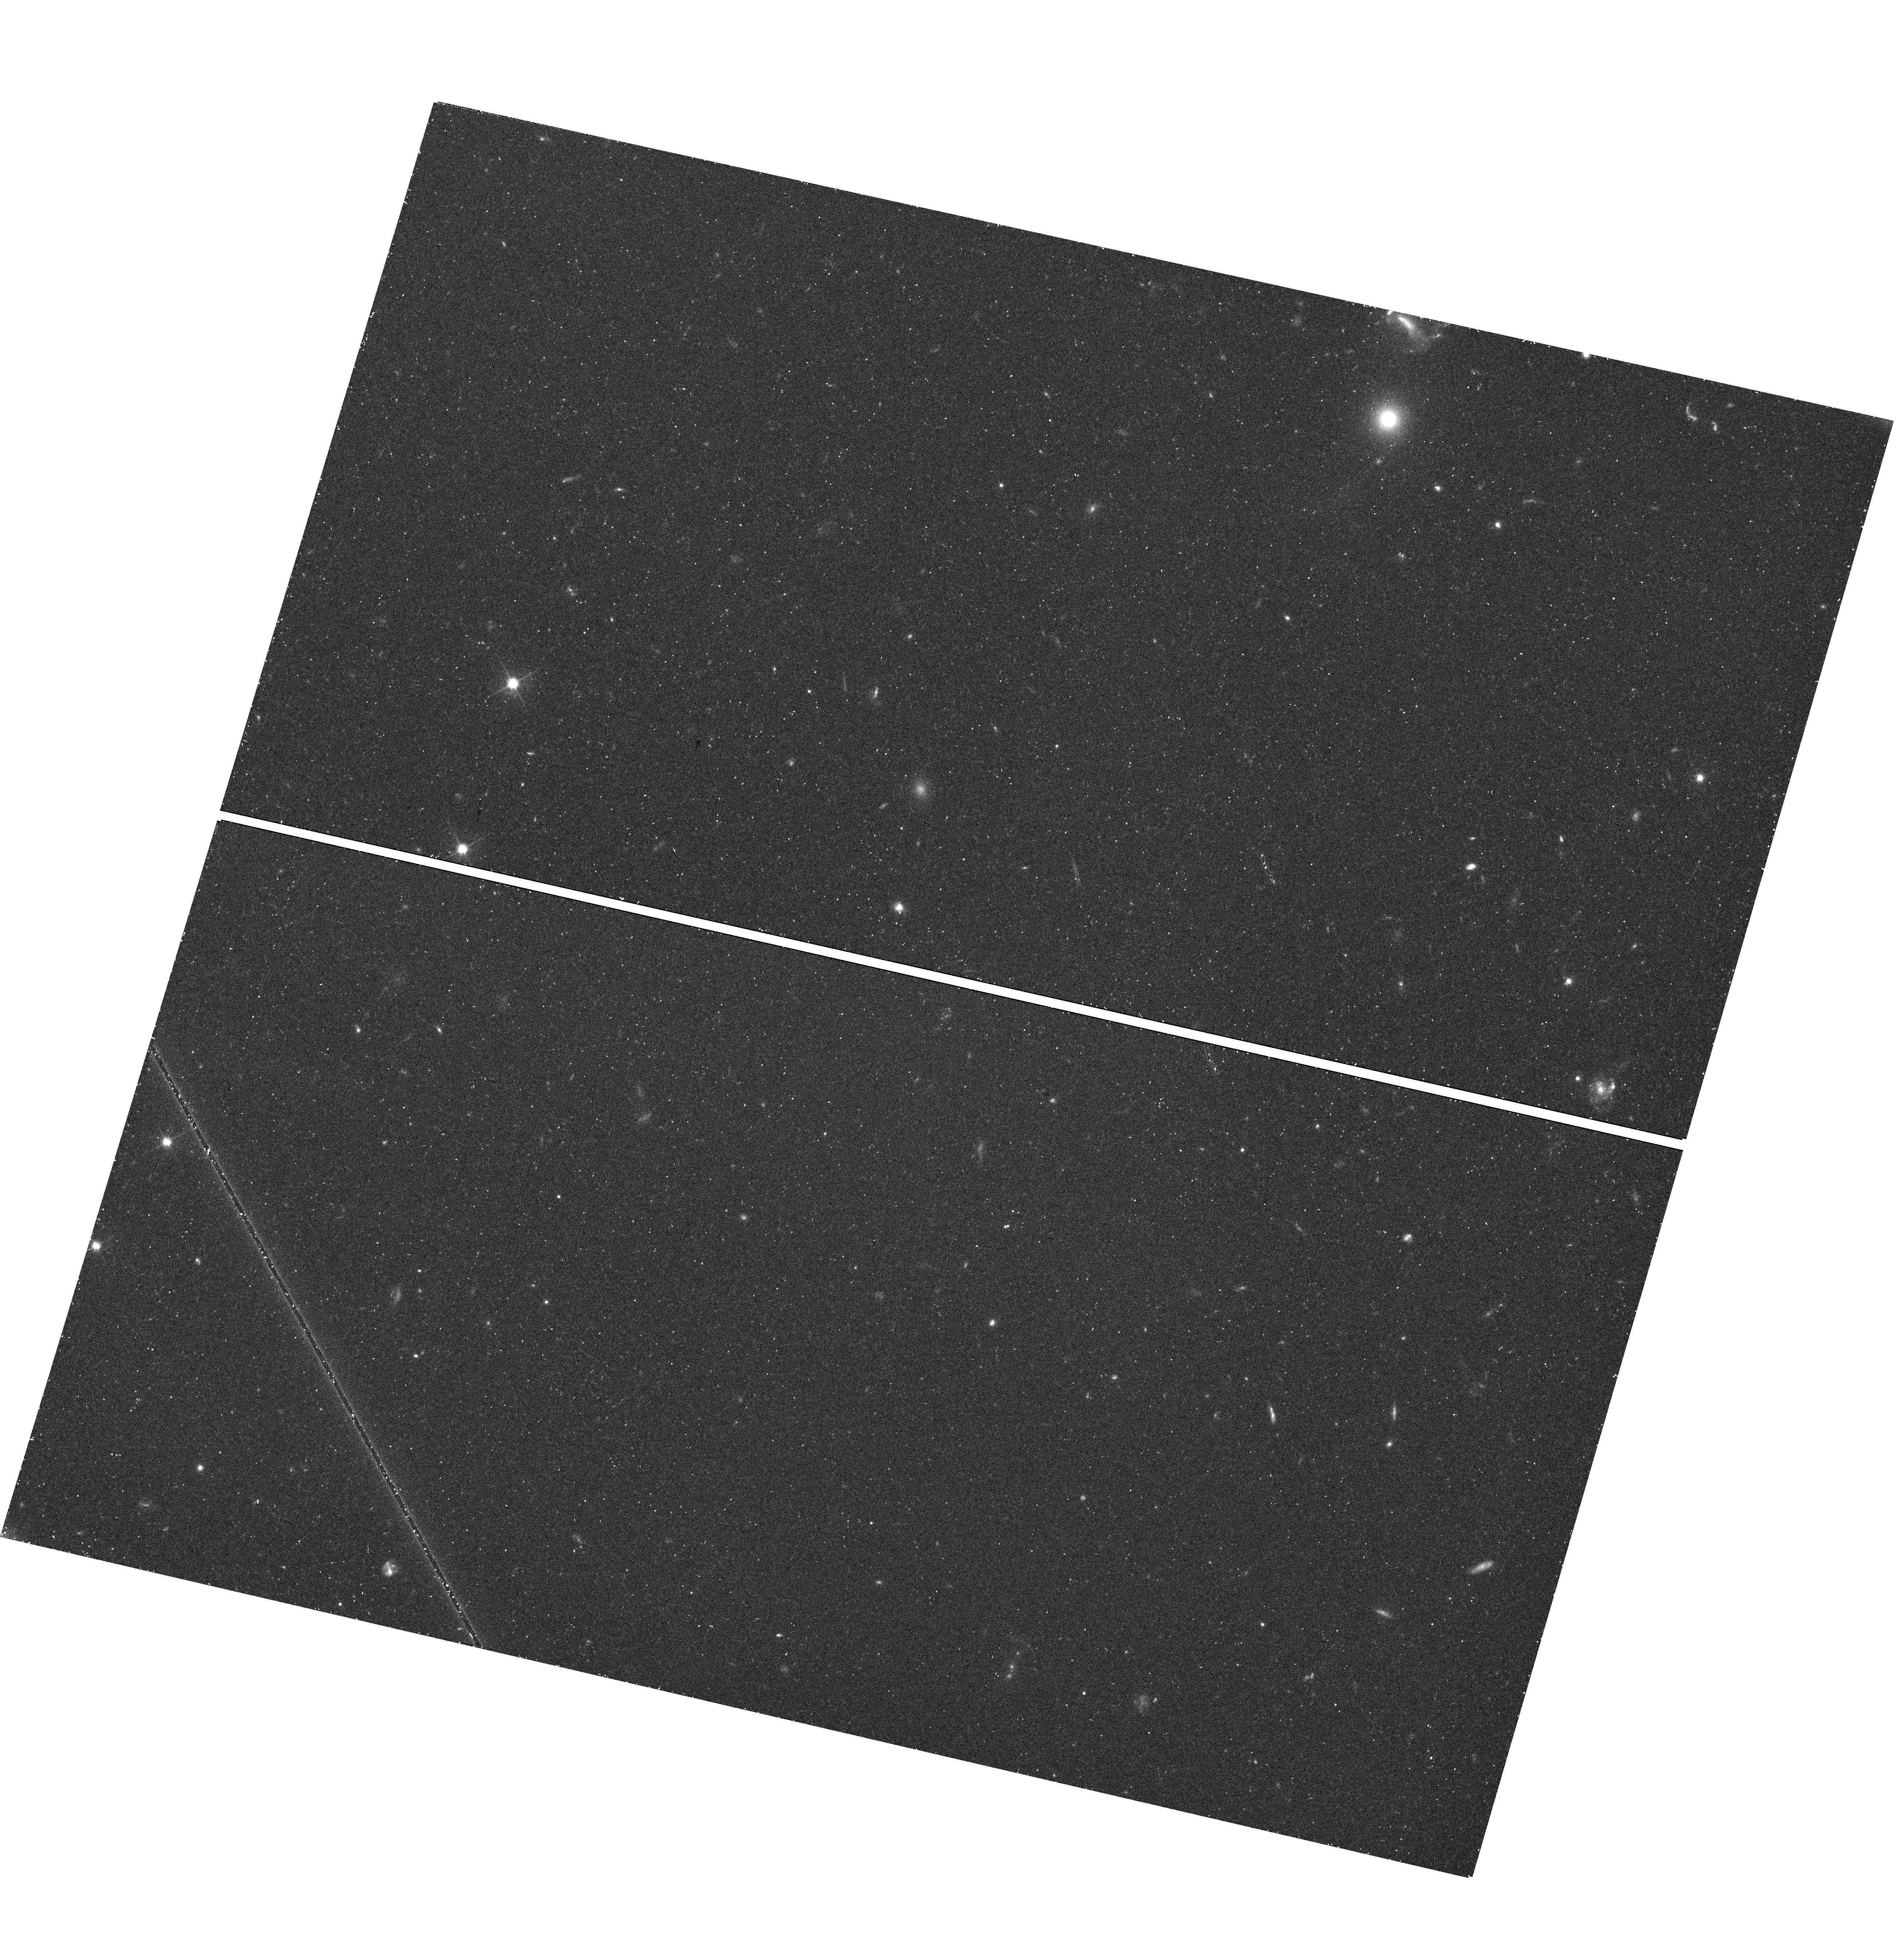
Target: ORPHAN-STREAM-FIELD1
Instrument: WFC3/UVIS
Filter: F606W
Exposure: 28 min
Observation ID: hst_13443_02_wfc3_uvis_f606w_ic7v02

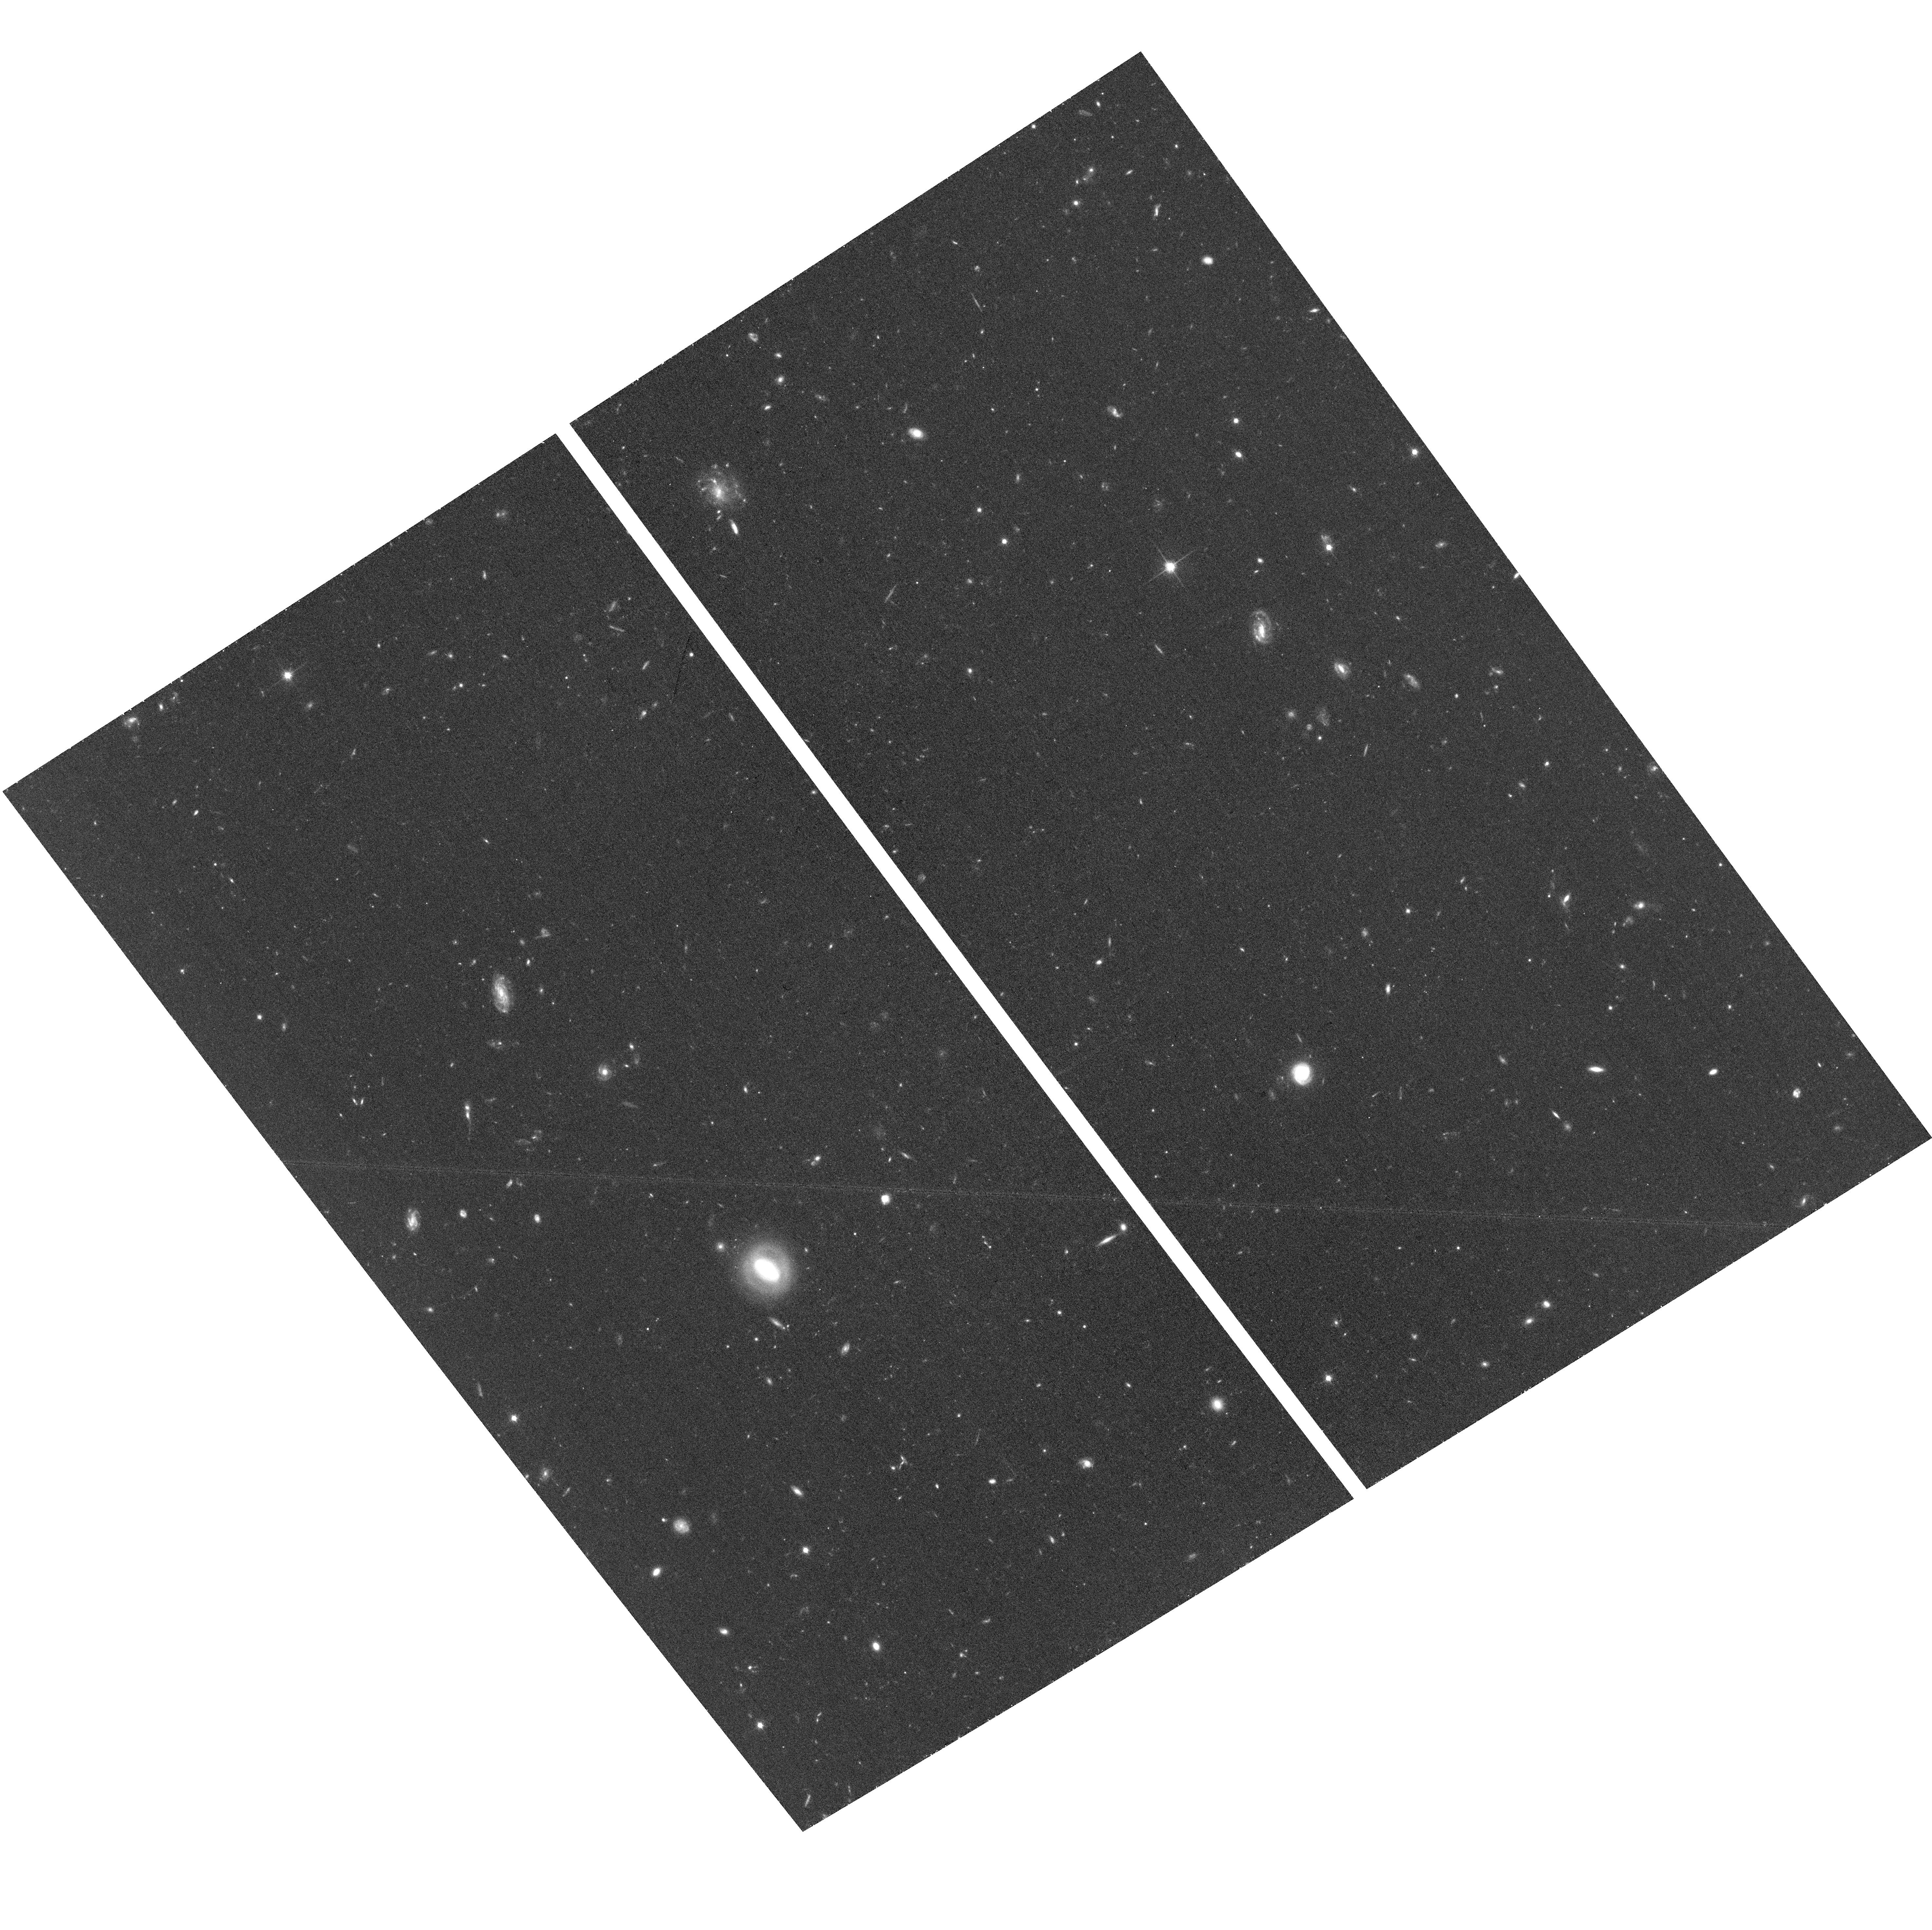
Target: ORPHAN-STREAM-FIELD4
Instrument: ACS/WFC
Filter: F814W
Exposure: 39 min
Observation ID: hst_13443_08_acs_wfc_f814w_jc7v08

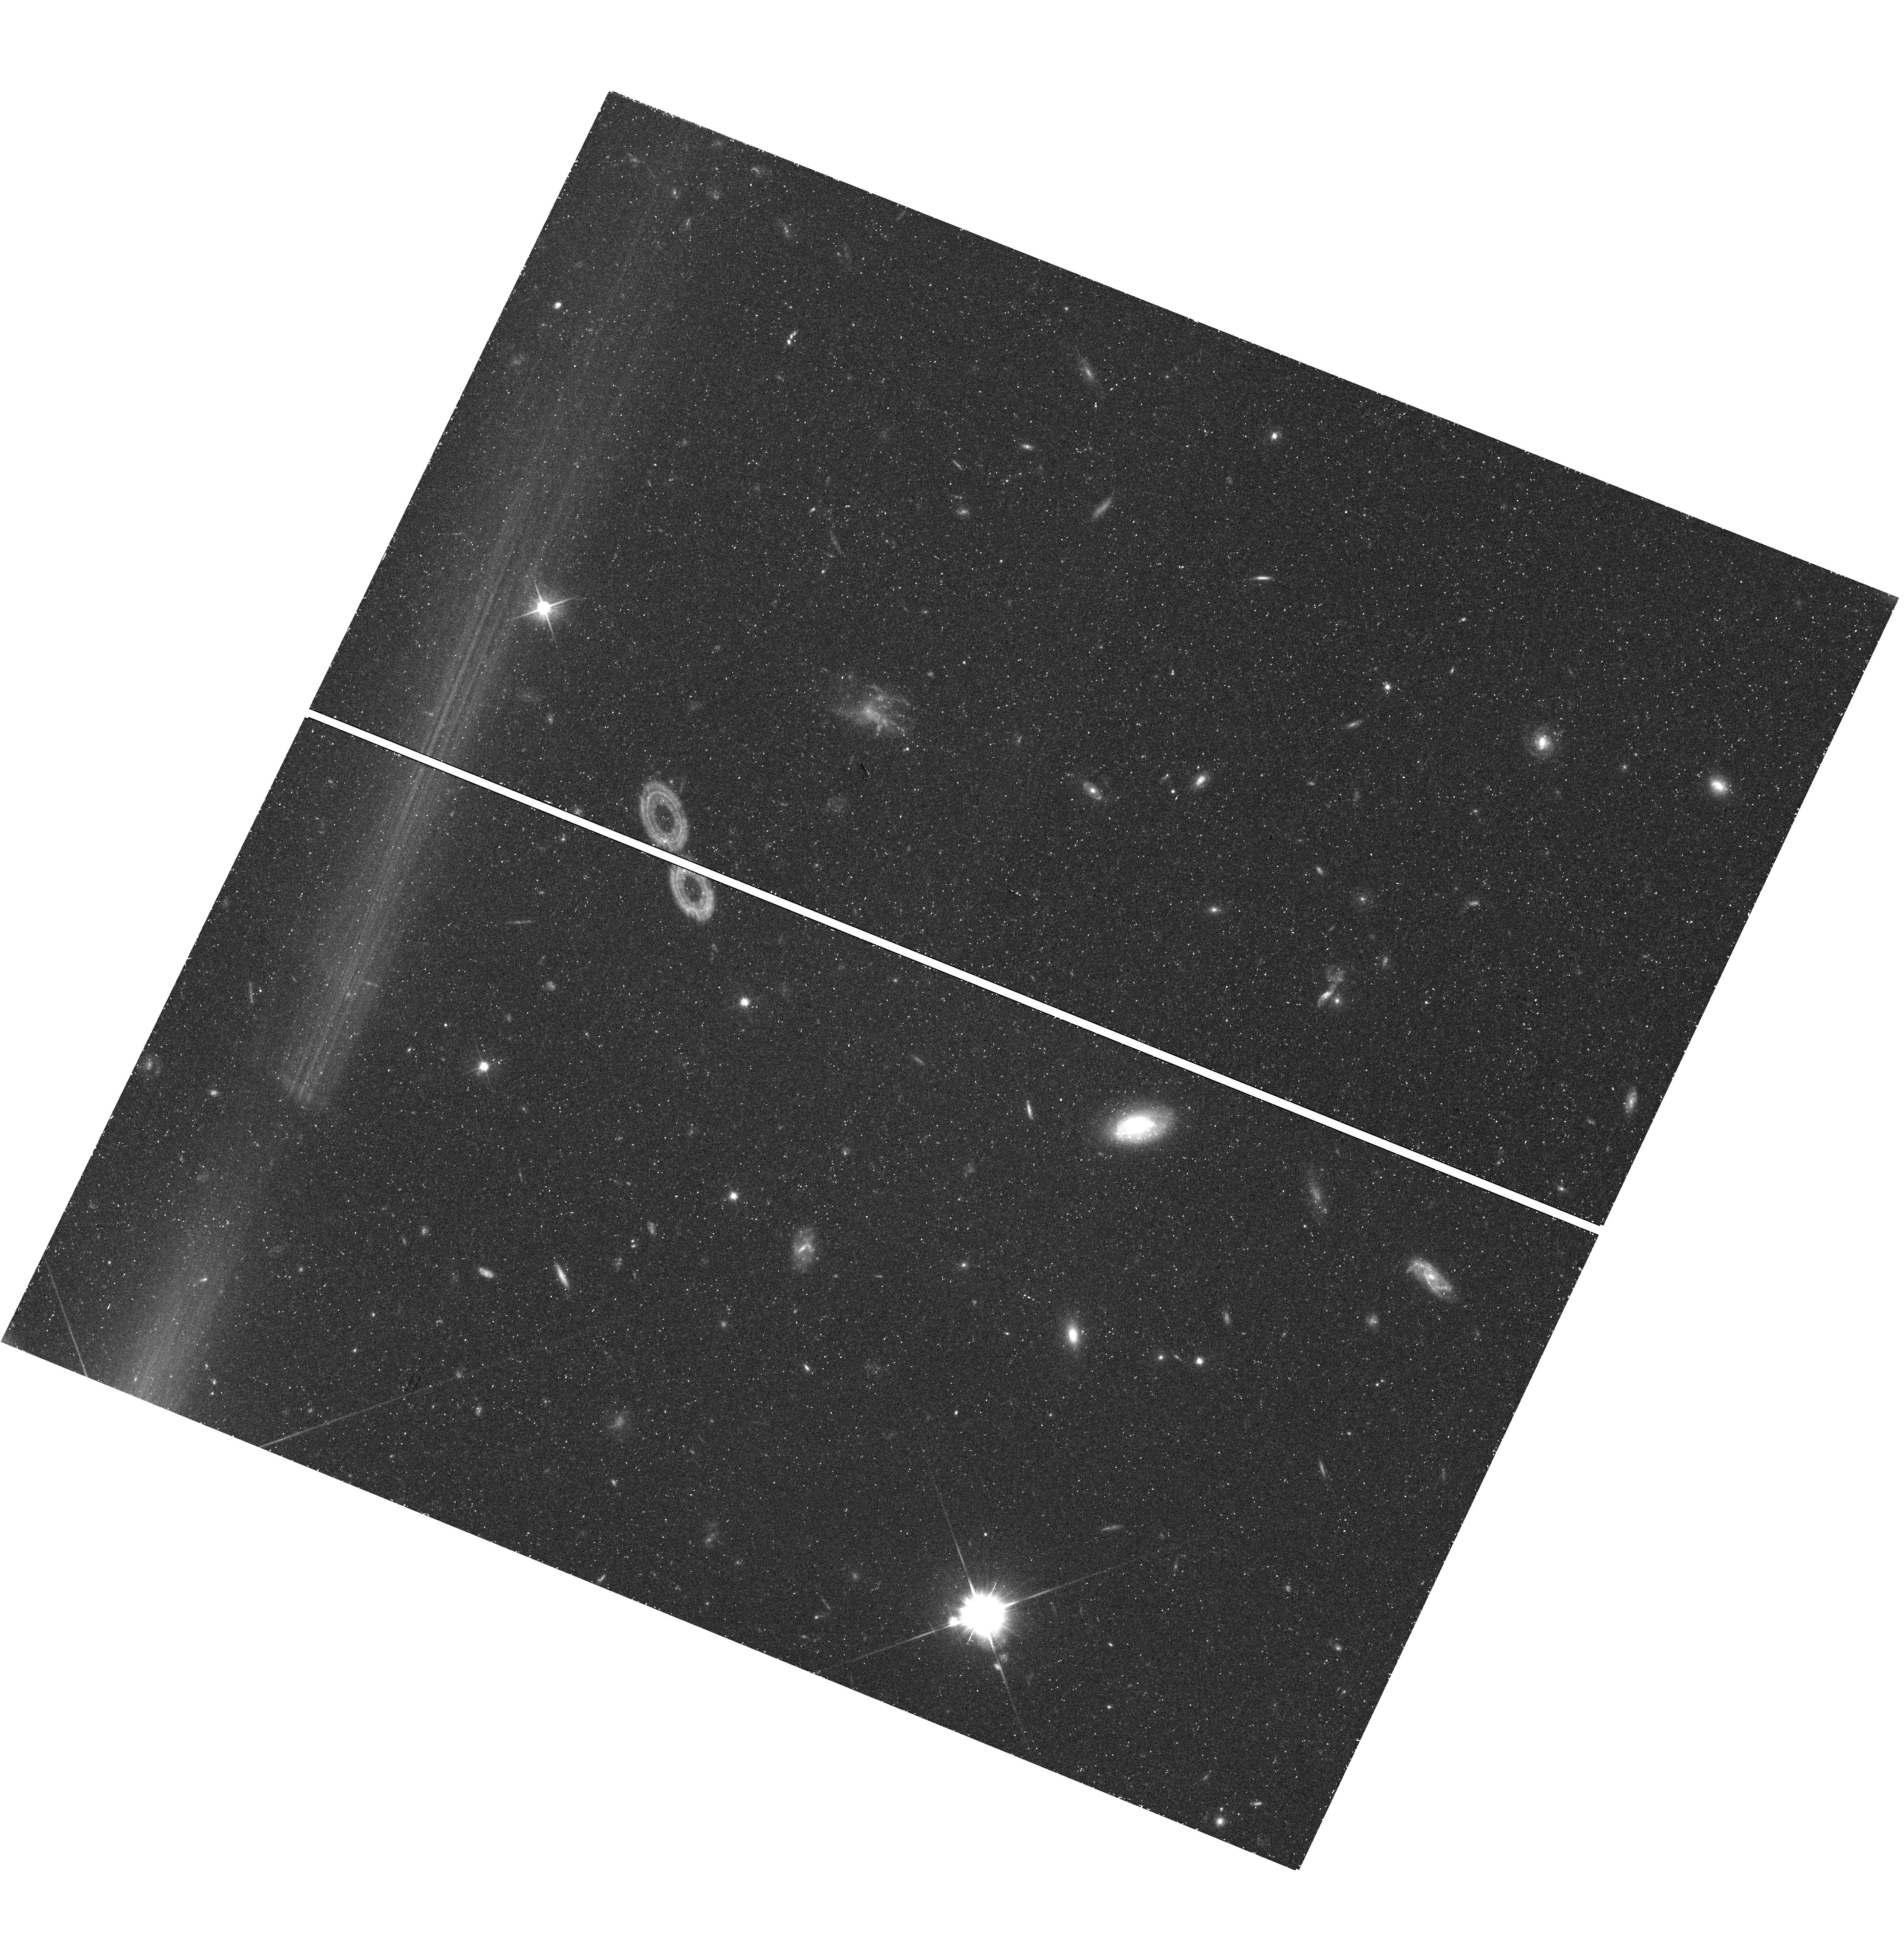
Target: ORPHAN-STREAM-FIELD2
Instrument: WFC3/UVIS
Filter: F606W
Exposure: 28 min
Observation ID: hst_13443_04_wfc3_uvis_f606w_ic7v04

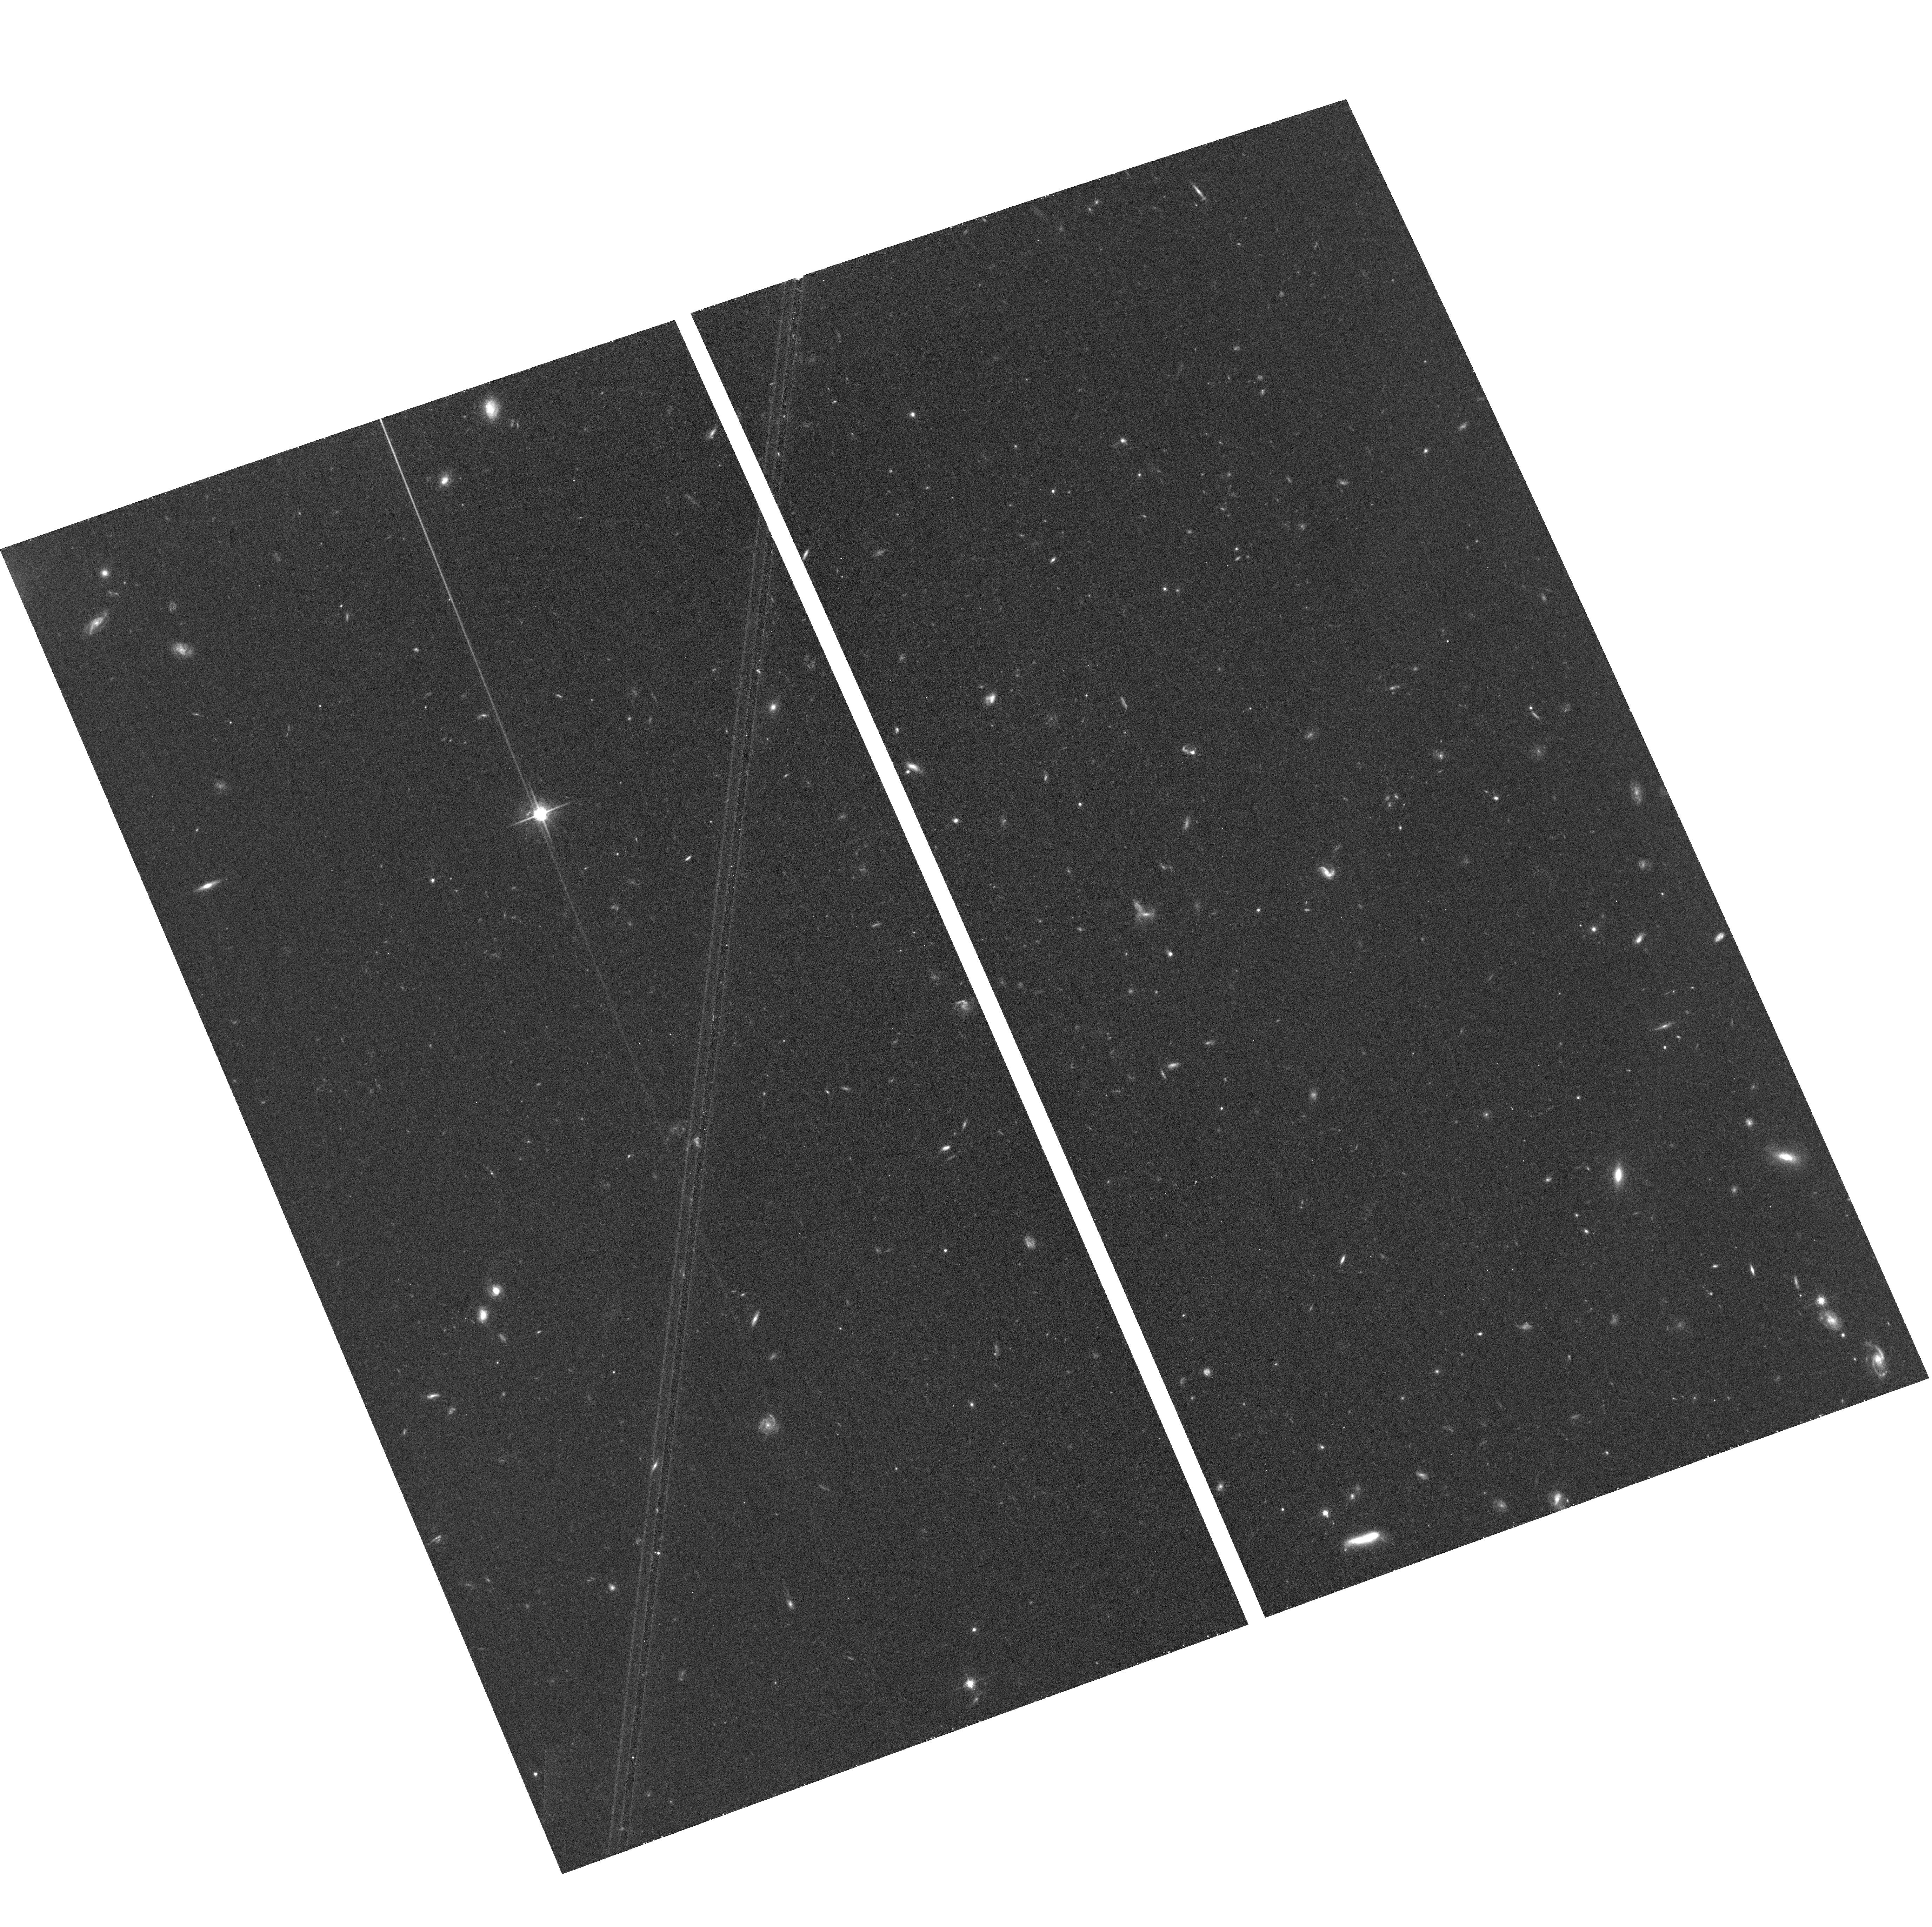
Target: ORPHAN-STREAM-FIELD3
Instrument: ACS/WFC
Filter: F775W
Exposure: 38 min
Observation ID: hst_13443_06_acs_wfc_f775w_jc7v06

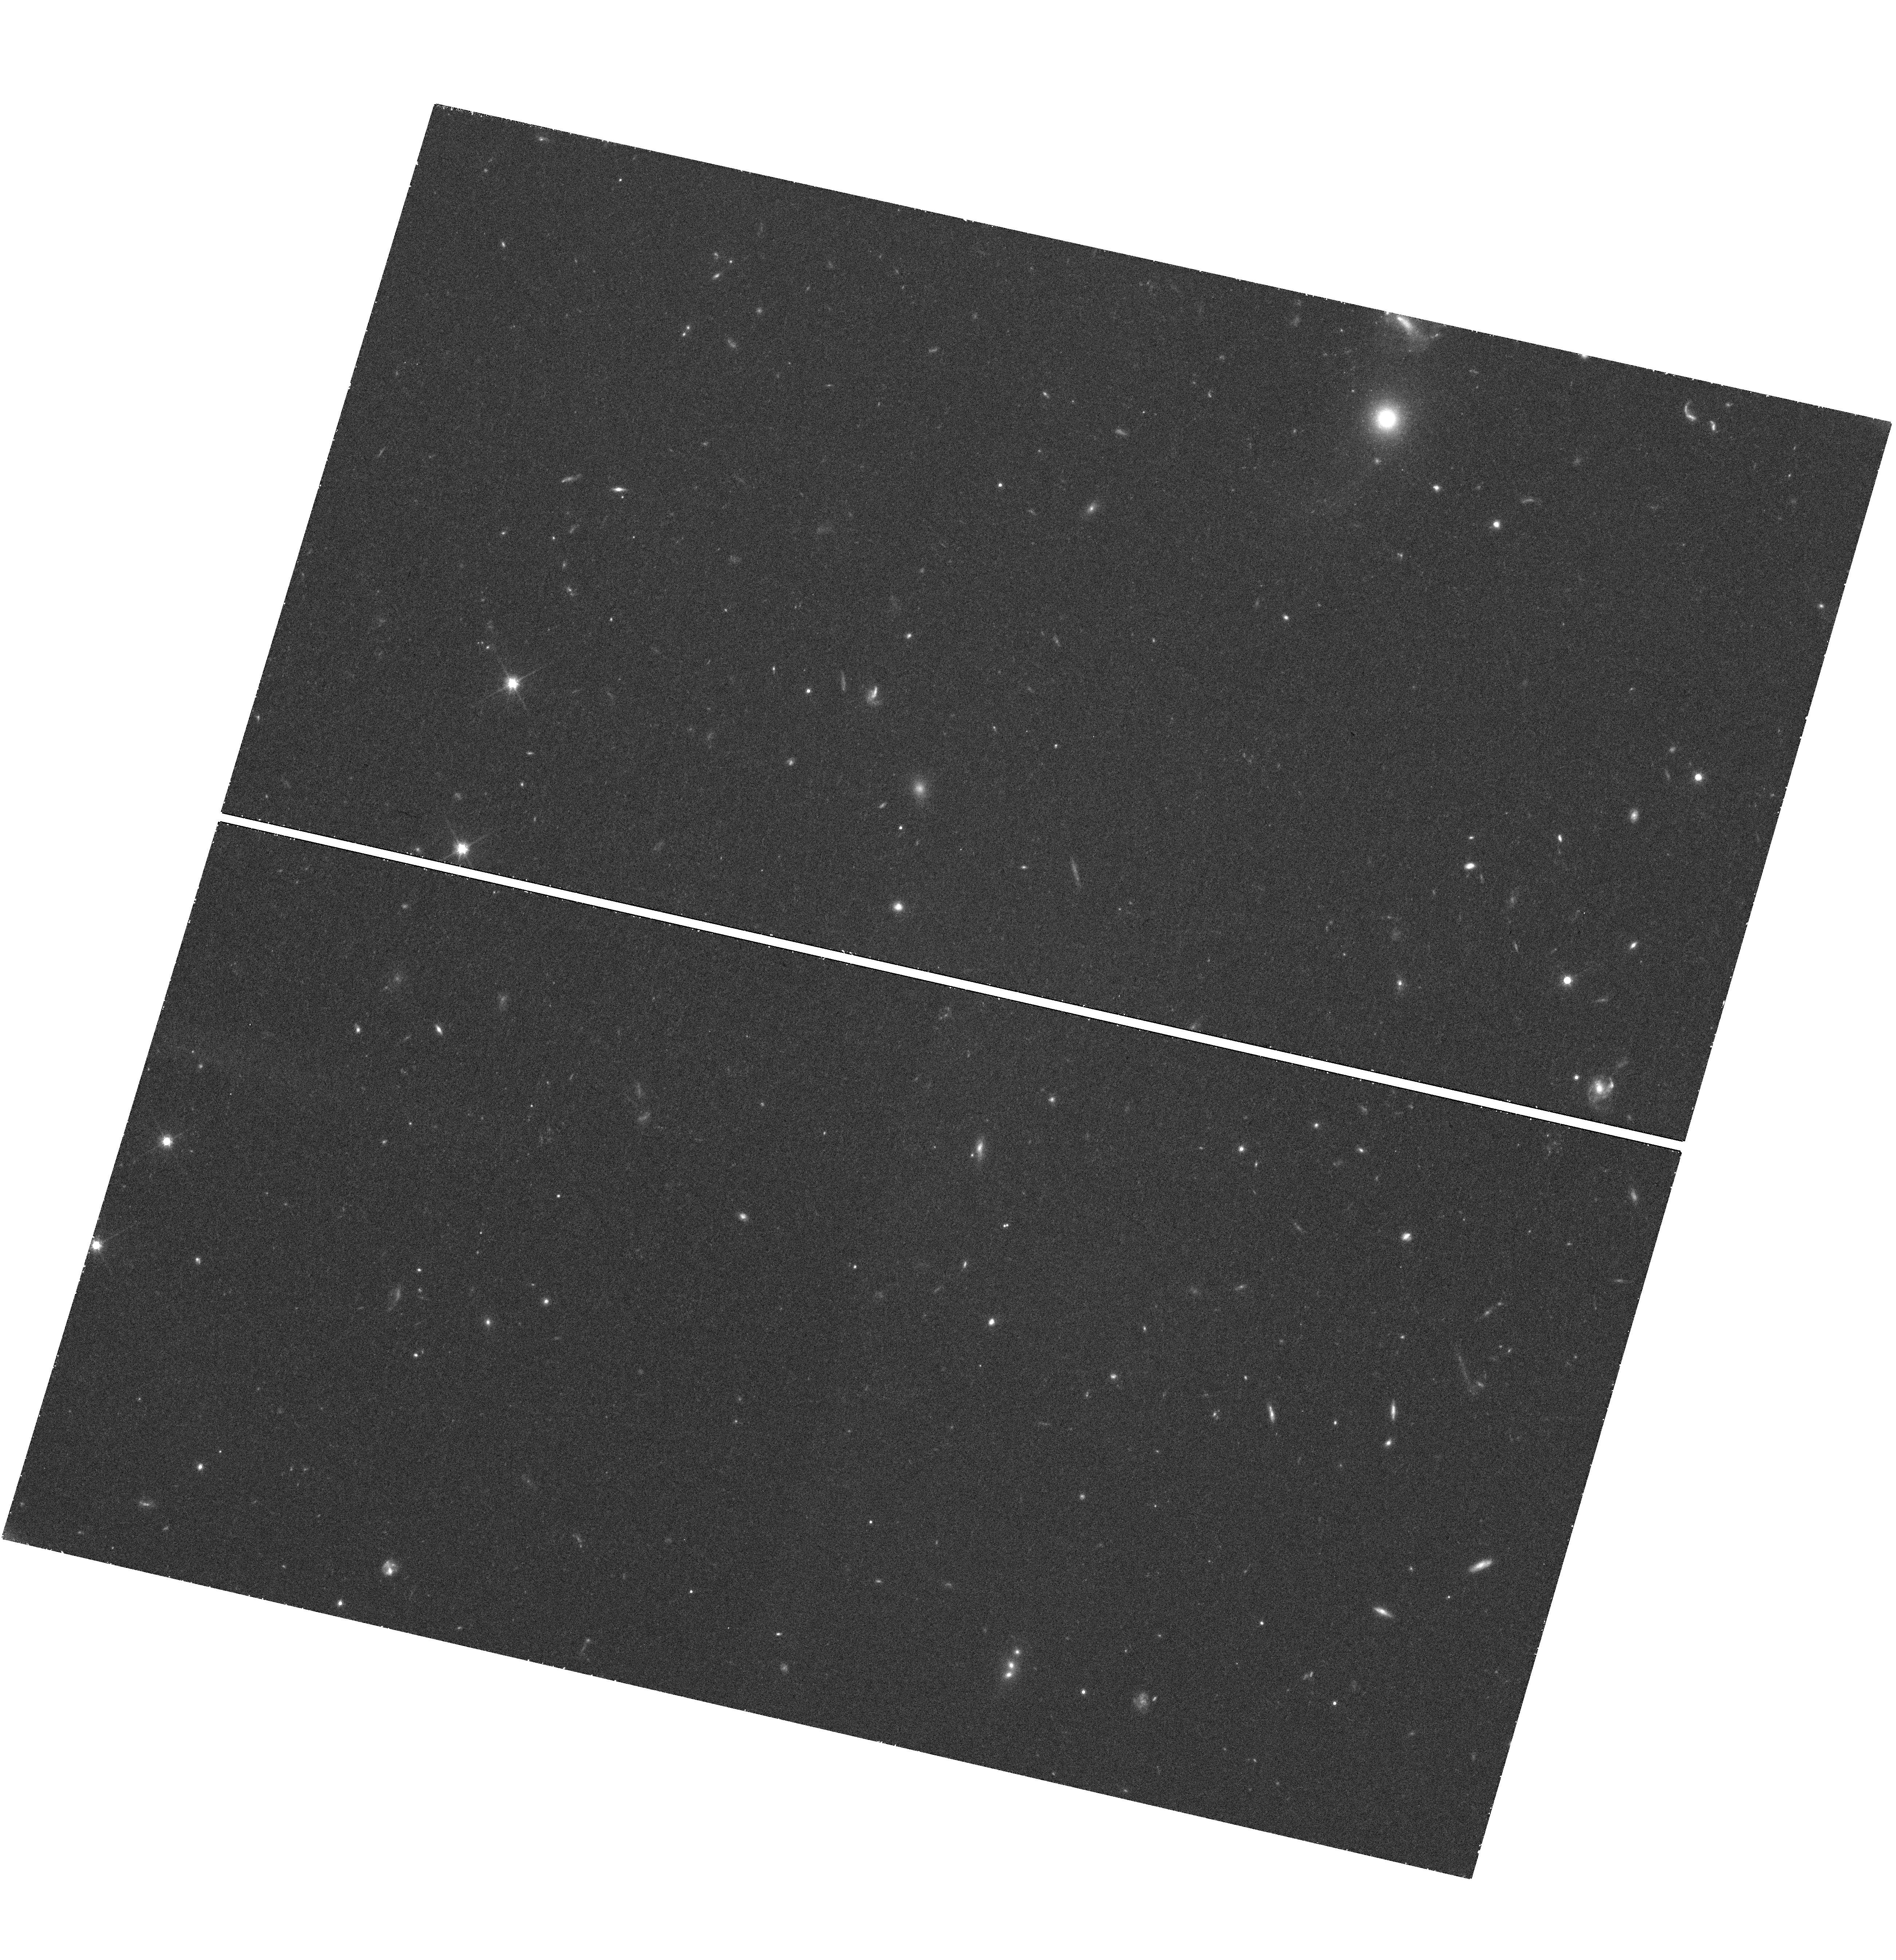
Target: ORPHAN-STREAM-FIELD1
Instrument: WFC3/UVIS
Filter: F814W
Exposure: 55 min
Observation ID: hst_13443_01_wfc3_uvis_f814w_ic7v01

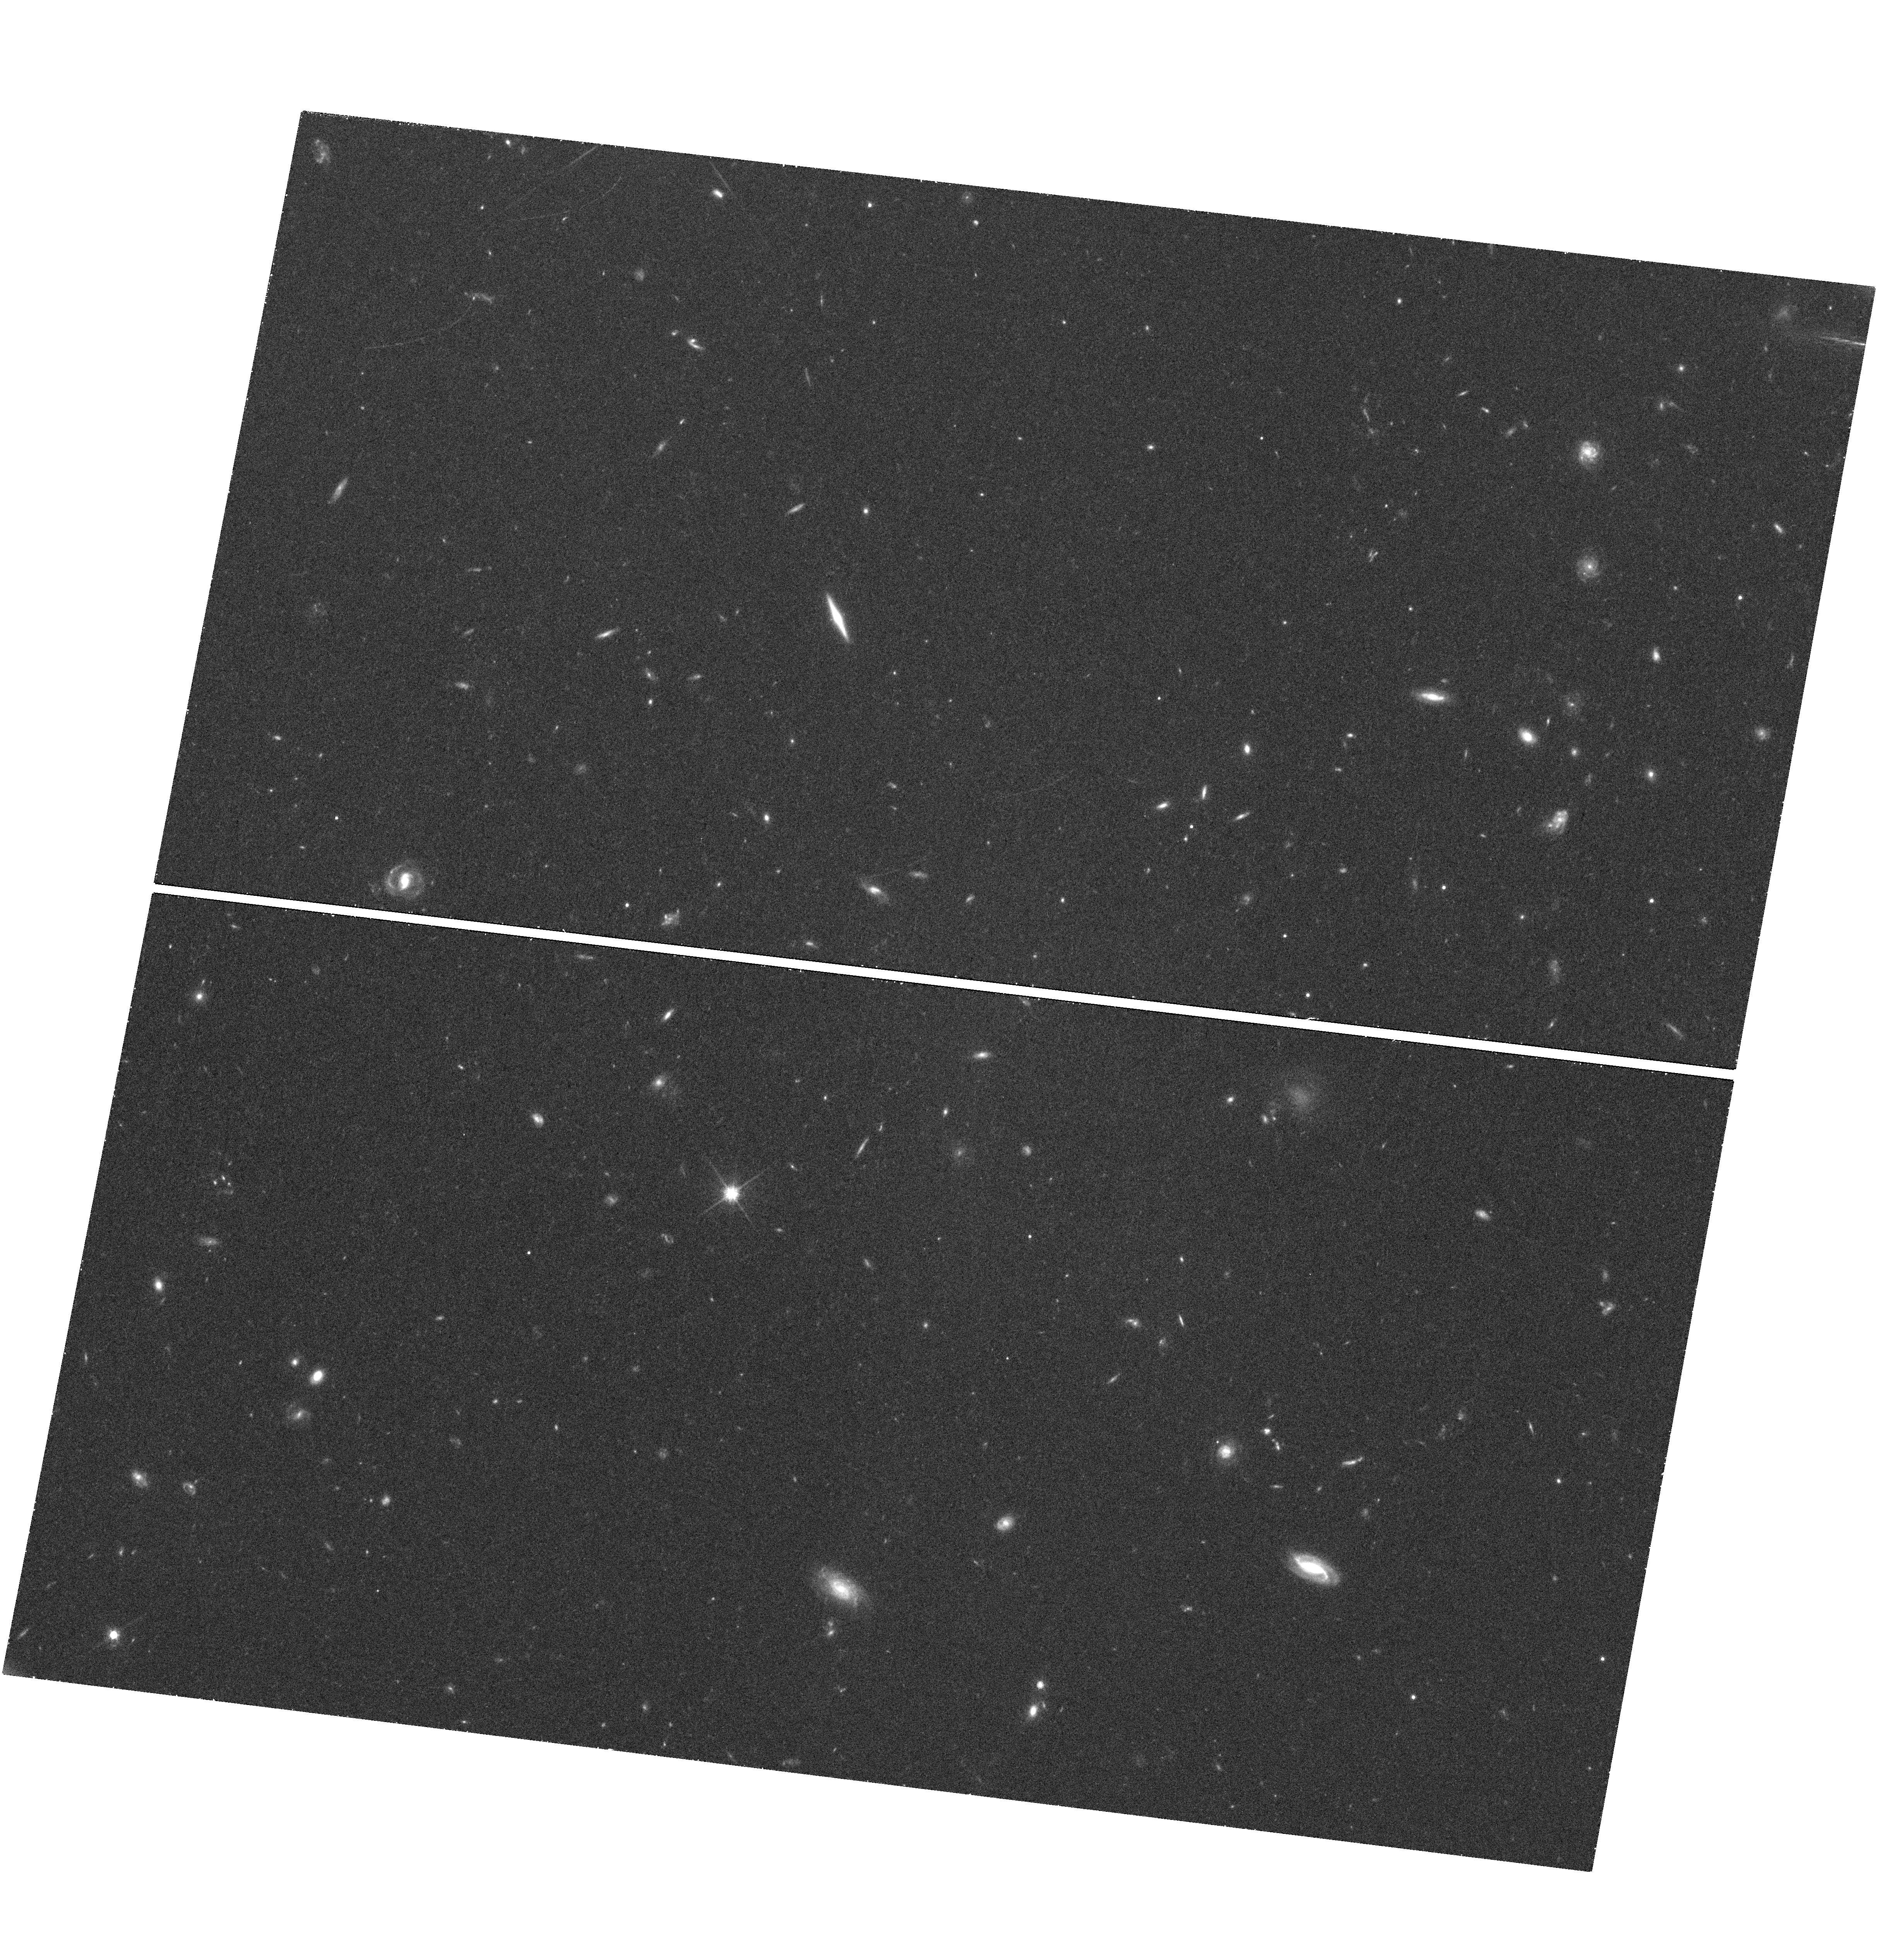
Target: ORPHAN-STREAM-FIELD4
Instrument: WFC3/UVIS
Filter: F814W
Exposure: 56 min
Observation ID: hst_13443_07_wfc3_uvis_f814w_ic7v07

Proper Motions along the Orphan Stream: Finding the Parent, Orbit, and Milky Way Halo Shape (PI: van der Marel, Roeland P.)

Stellar streams in the Milky Way (MW) support the view that much of its halo was formed hierarchically via the tidal disruption of dwarf galaxies and globular clusters. These streams are unique dynamical tracers of the dark matter halo, and provide strong tests of galaxy formation models. The Orphan Stream, discovered in the SDSS survey area, is closer, colder, and fainter than the better known Sagittarius (Sgr) Stream, and it has no known parent galaxy. It therefore allows a study of the less-massive objects that built up the MW halo. Lack of proper motion (PM) data limits our understanding of stream orbits and MW dark halo properties. HST's excellent astrometric accuracy can now address this, as demonstrated by our ongoing Sgr Stream study. We propose here to map the PM variation along the Orphan Stream. We will target four fields with ACS/WFC for which serendipitous first-epoch observations exist in the Archive with 10-12 yr time baselines. PM accuracies near 6 km/s will be achieved by measuring the relative motion between stream stars and background galaxies, using techniques developed by us for other successful PM programs (e.g., LMC/SMC, Leo I, M31). We will interpret the results using dynamical calculations and N-body models, using our techniques already developed for modeling the Sgr and Magellanic Streams. Our study will yield the orbit of the Orphan Stream, which in turn may allow us to identify its progenitor (if not already entirely disrupted). The orbit will also strongly constrain the shape and mass of the MW dark halo, especially when combined with our ongoing studies of other streams.